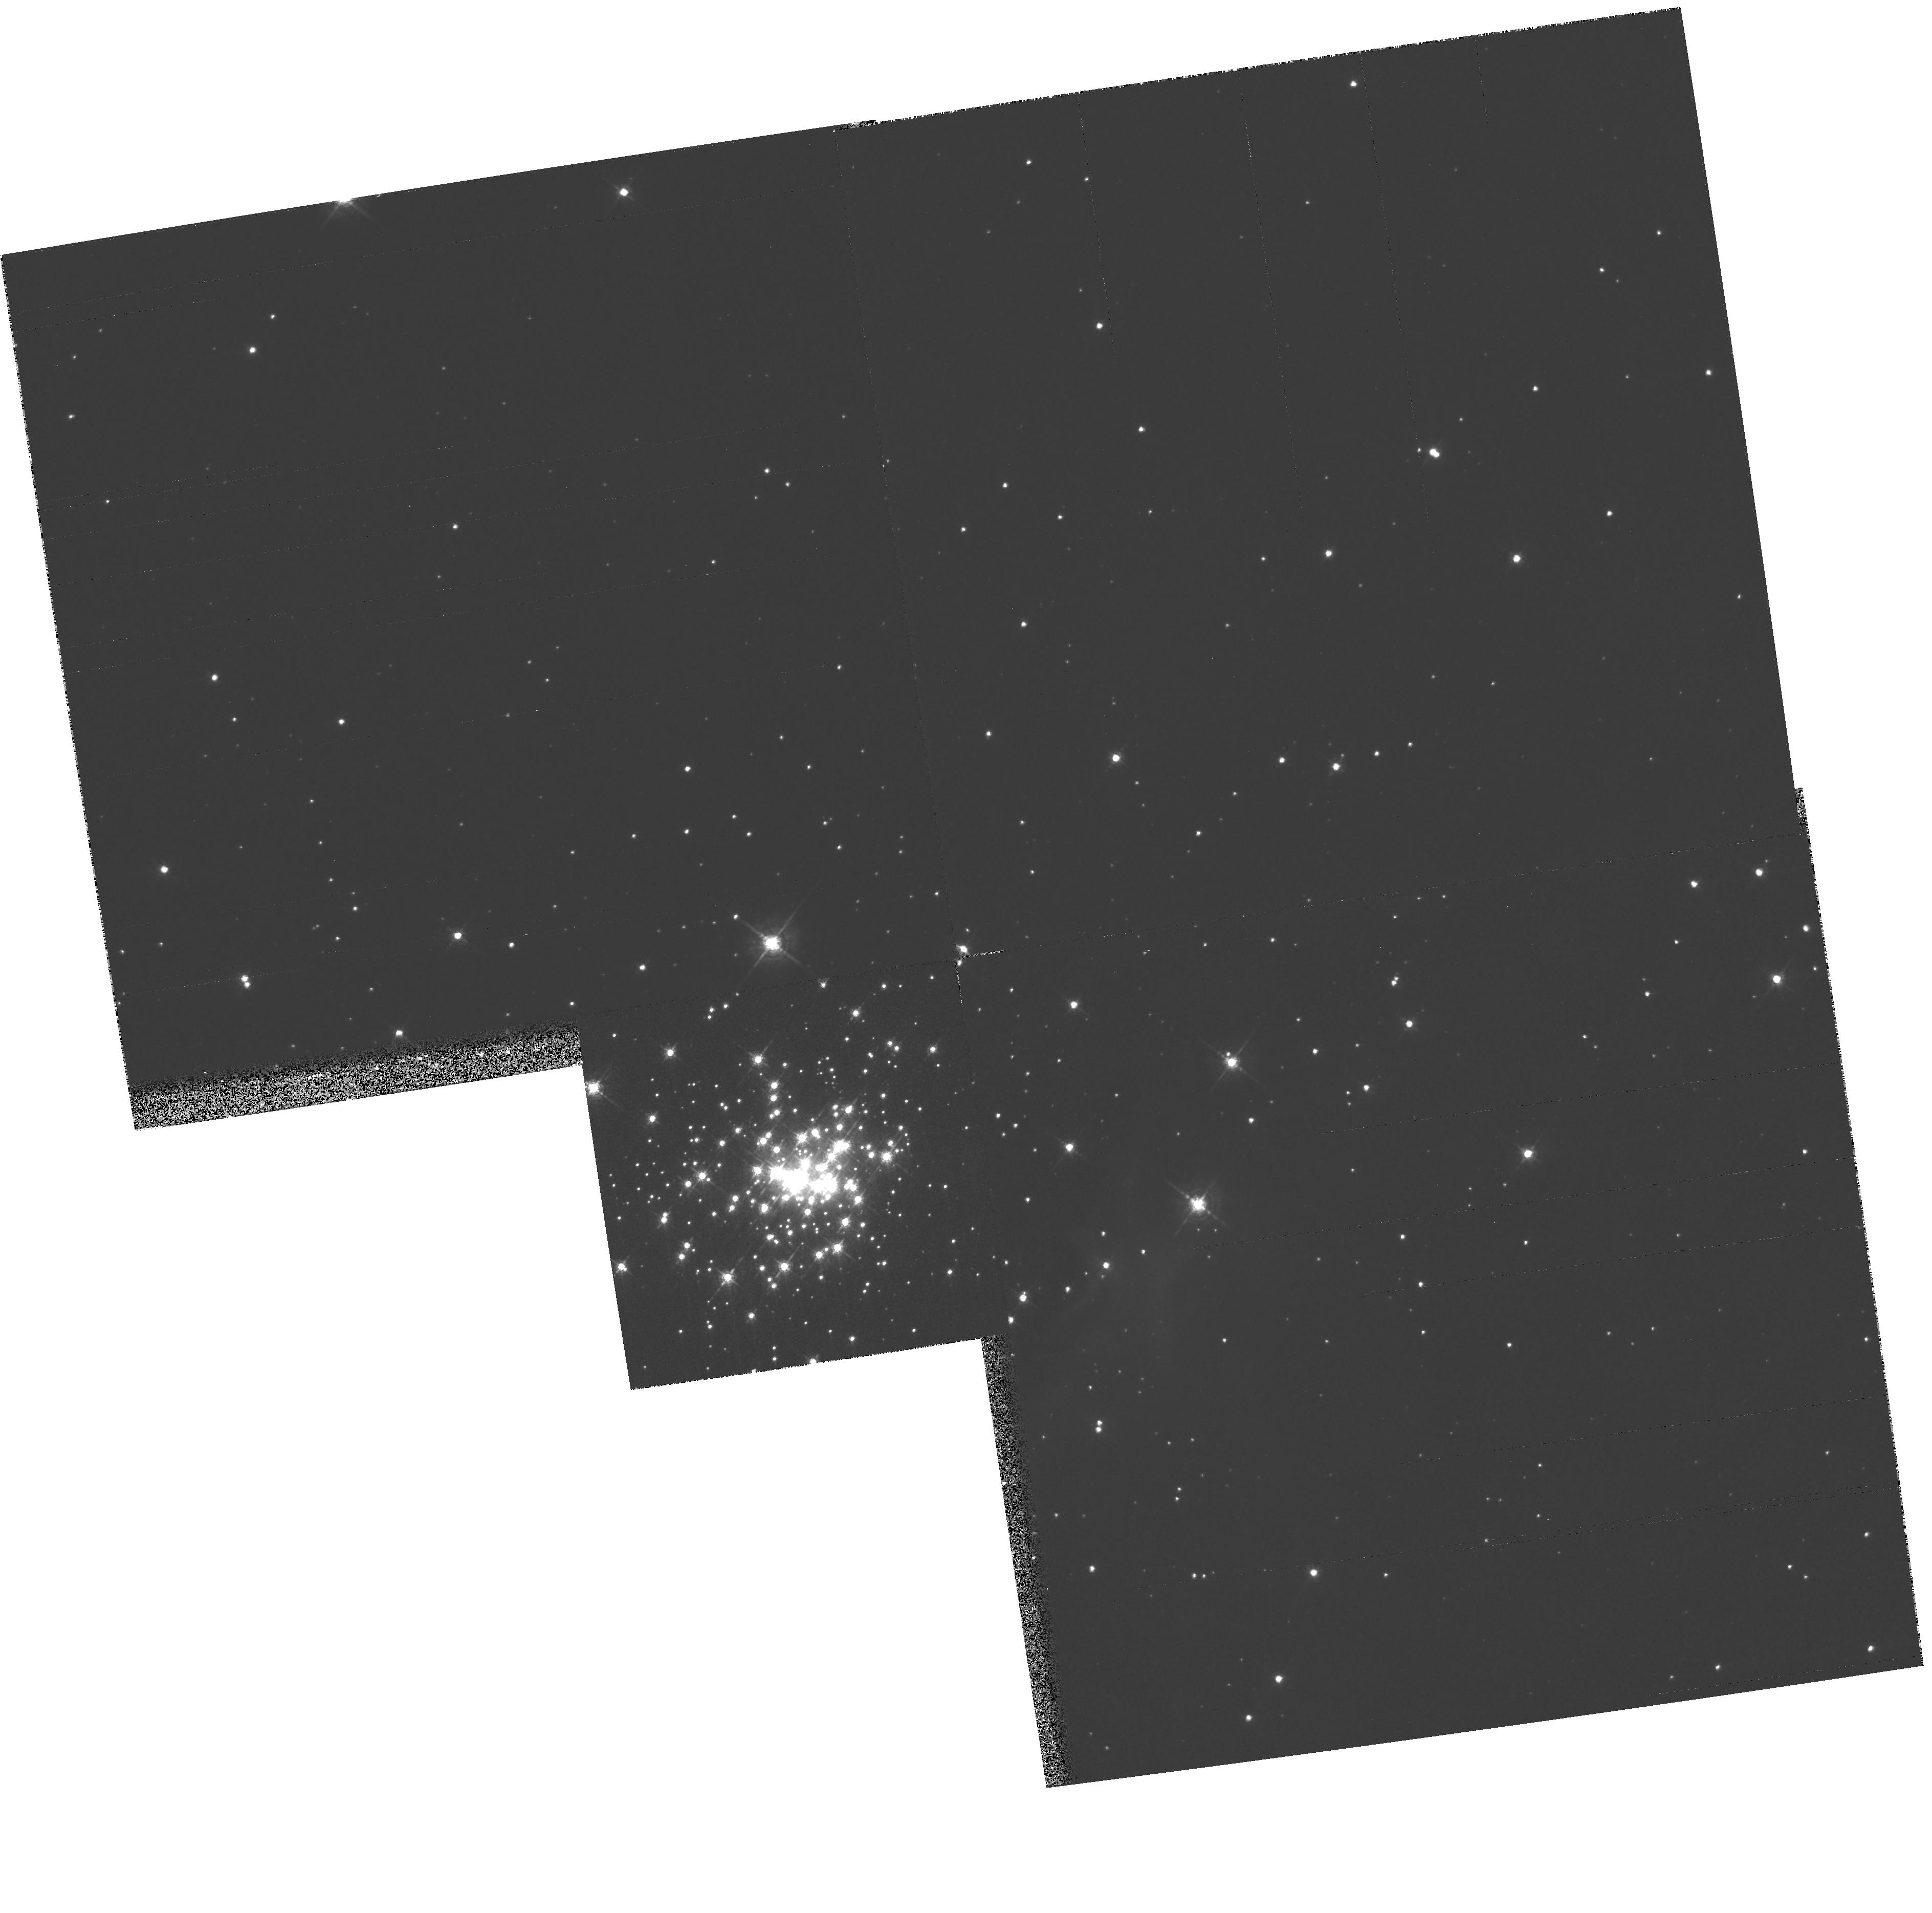
Target: NGC3603
Instrument: WFPC2/PC
Filter: F547M
Exposure: 6 min
Observation ID: hst_6763_01_wfpc2_pc_f547m_u3zg01

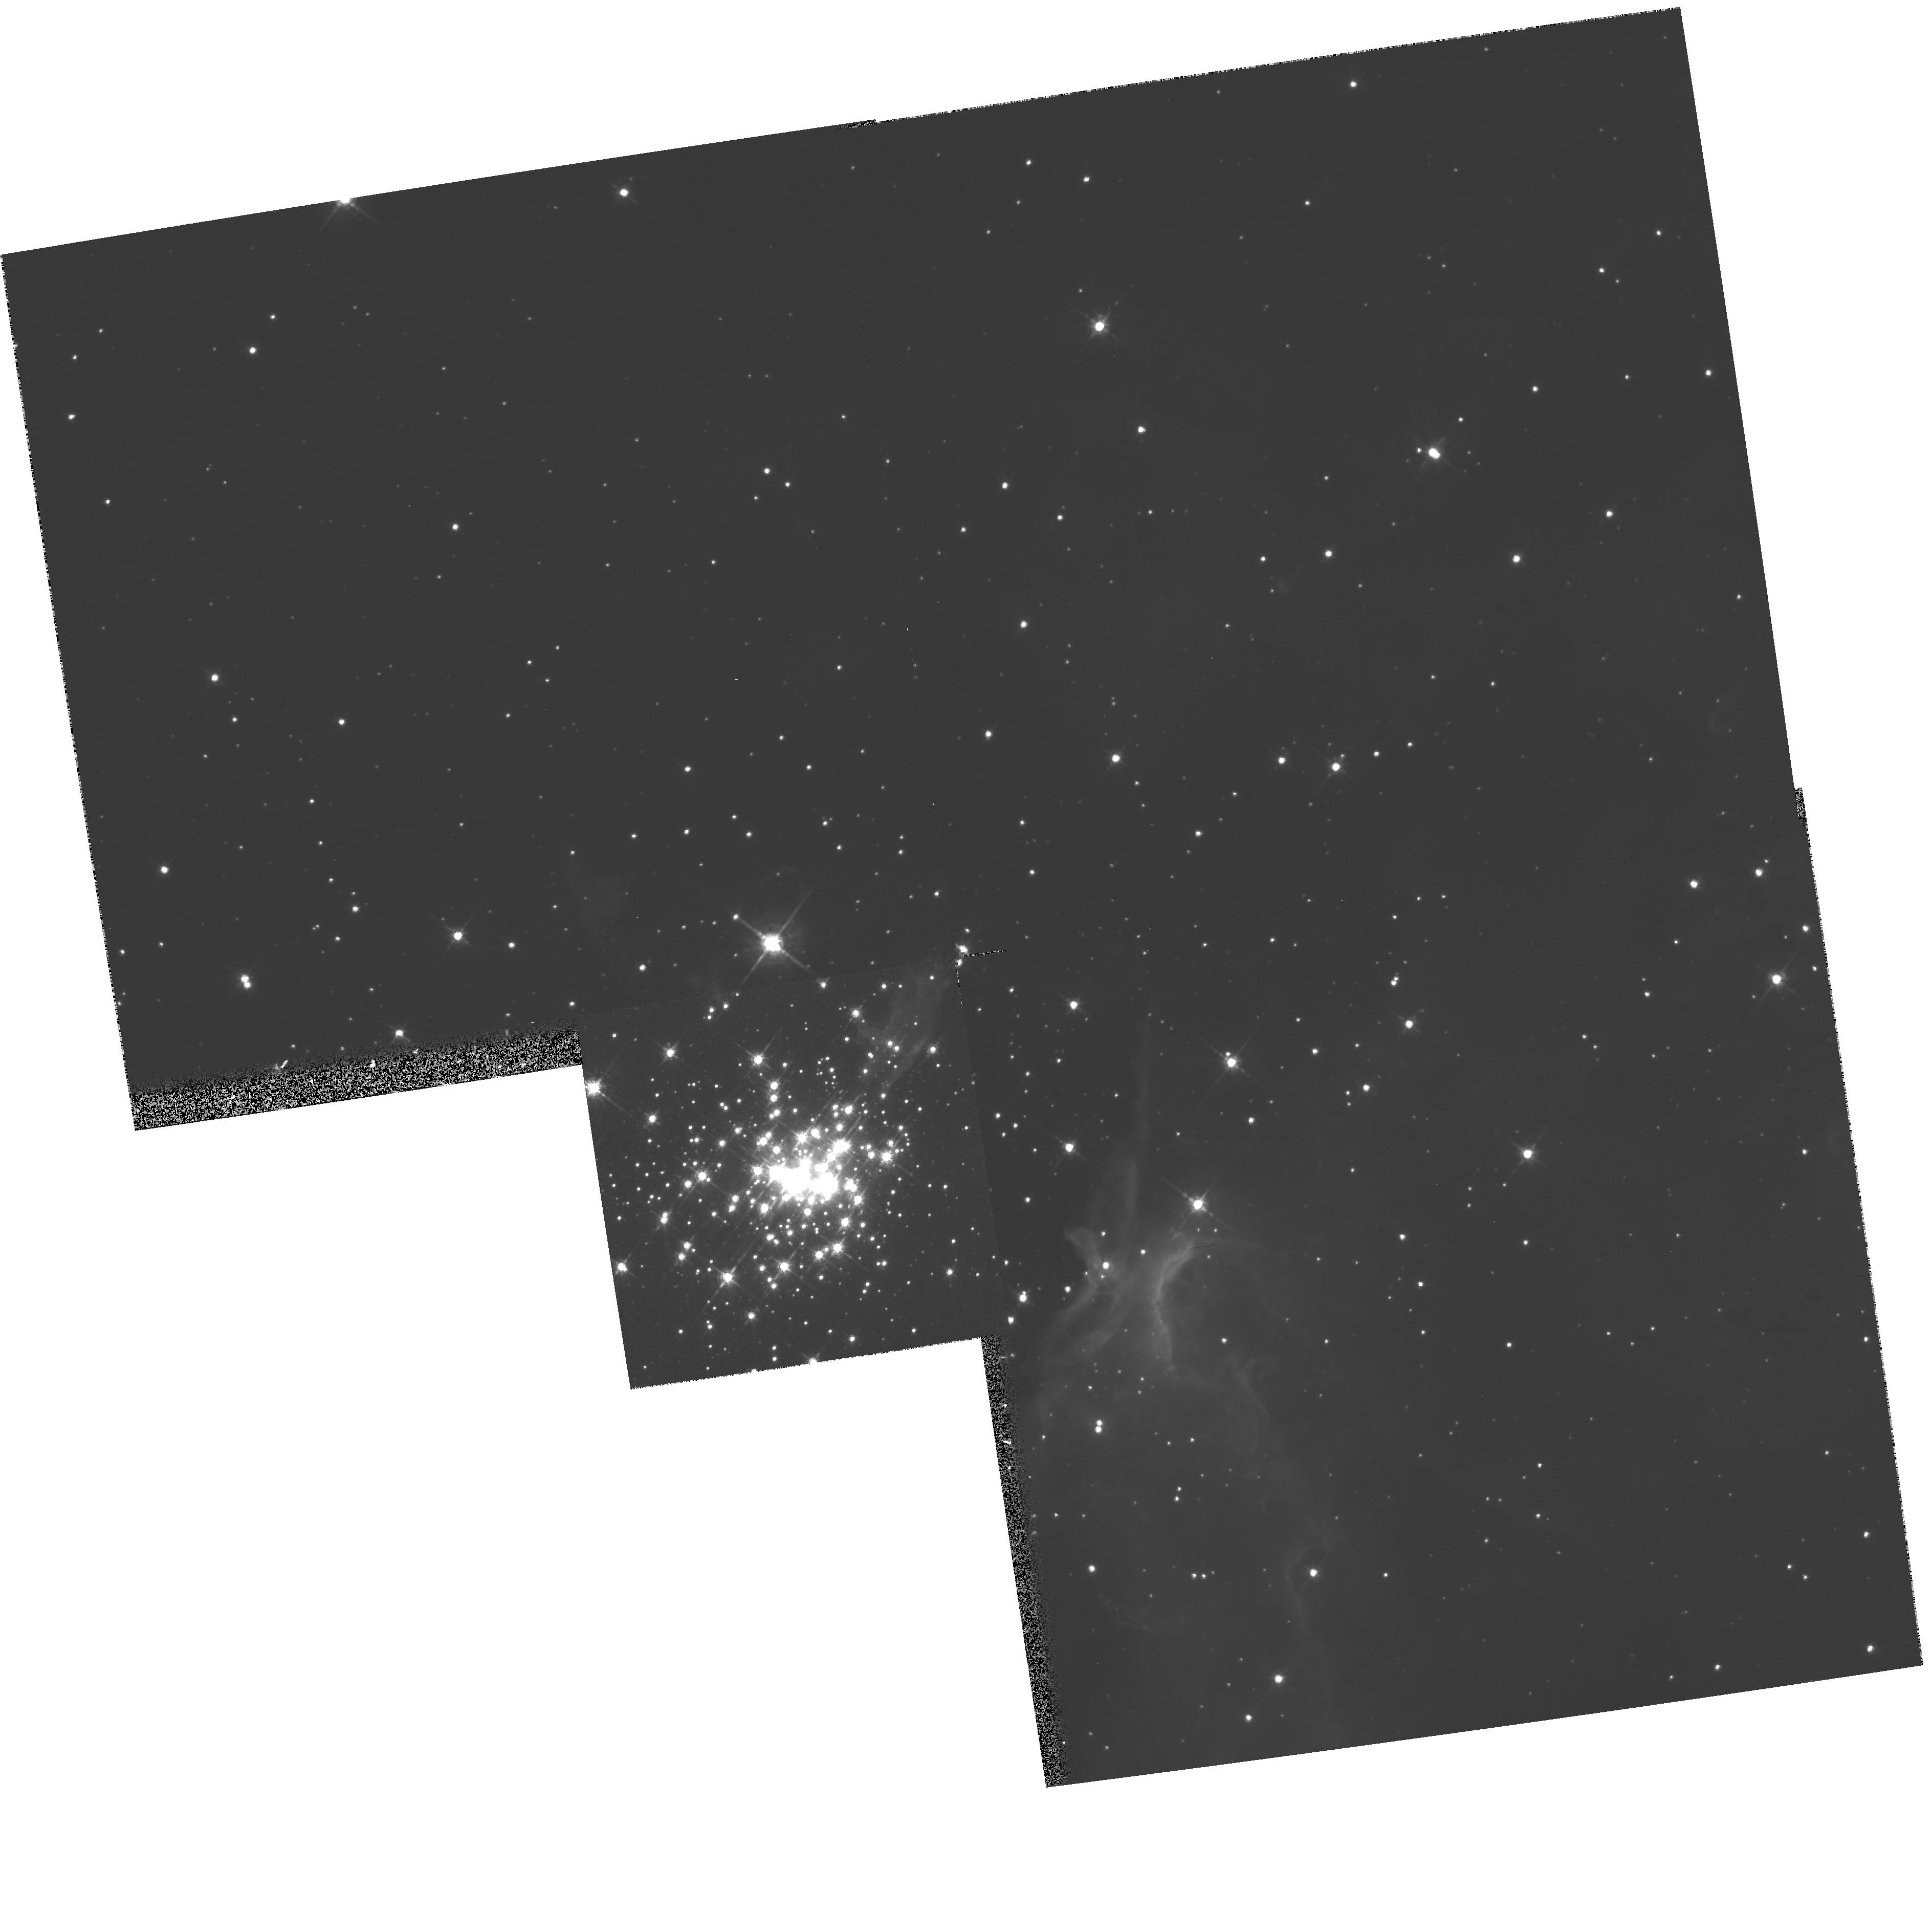
Target: NGC3603
Instrument: WFPC2/PC
Filter: F675W
Exposure: 3 min
Observation ID: hst_6763_01_wfpc2_pc_f675w_u3zg01

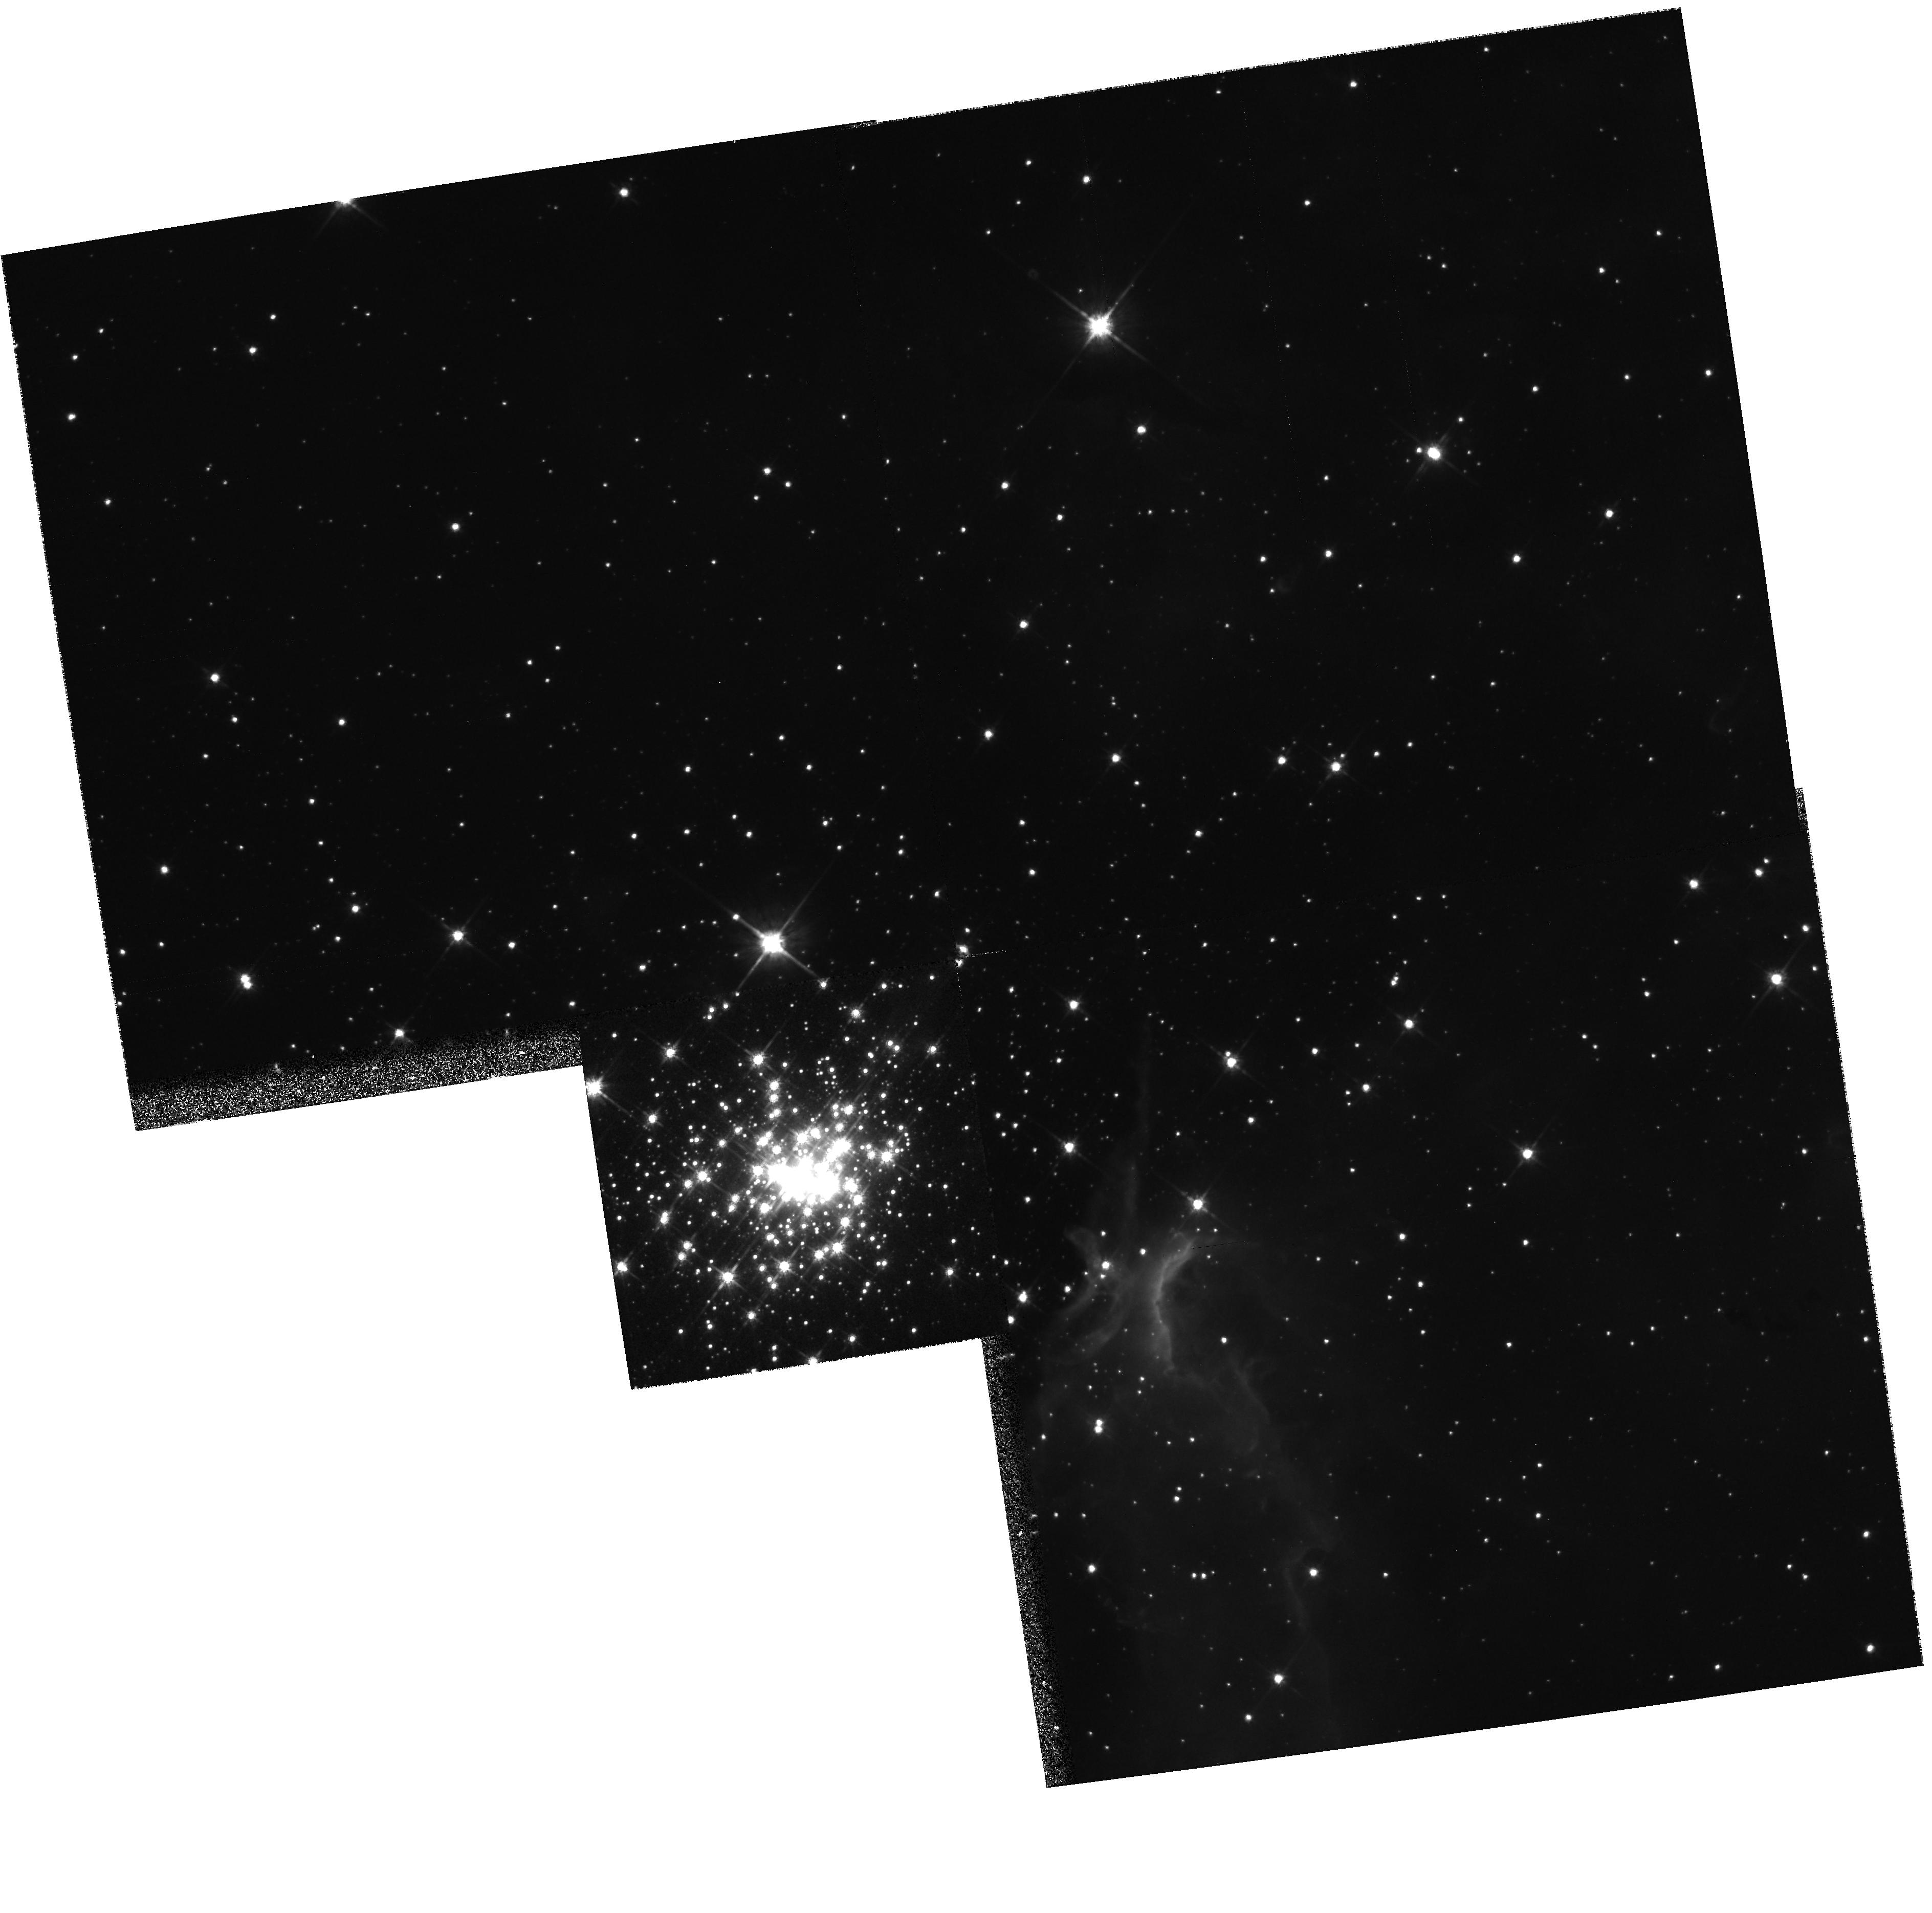
Target: NGC3603
Instrument: WFPC2/PC
Filter: F814W
Exposure: 4 min
Observation ID: hst_6763_01_wfpc2_pc_f814w_u3zg01

Deep Imagery of NGC 3603: Low-Mass Star Formation in the Closest Starburst Region (PI: Drissen, Laurent)

This proposal aims at studying the intermediate and low-mass stellar population in NGC 3603, the most luminous visible starburst region in the Galaxy, which more than rivals the dense core R136 of 30 Dor in the 7 times more distant LMC. Although the massive star content of this very dense cluster is now fairly well known, our knowledge of the medium- and low -mass part (1.5 - 10 M_\odot) of the IMF in NGC 3603, not to mention more distant starbursts, is marginal at best. We therefore propose to obtain deep WFPC2 images of NGC 3603 that will allow us to probe its stellar content and IMF down to V=22.5 (M_v = +3.5; M ~ 1.5 M_\odot). Questions such as a possible low-mass cutoff, variation of the IMF slope as a function of radius, and differential star formation will be addressed. In particular, we want to know if violent star formation of the most massive stars (and the subsequent strong ionization field and wind kinetic energy they generate) has prevented, or delayed, the formation of less massive stars in the very core of the cluster. Because of its proximity, NGC 3603 is the only truly dense starburst where we can directly observe whether or not violent, massive star formation efficiently quenches the formation of lower mass stars.